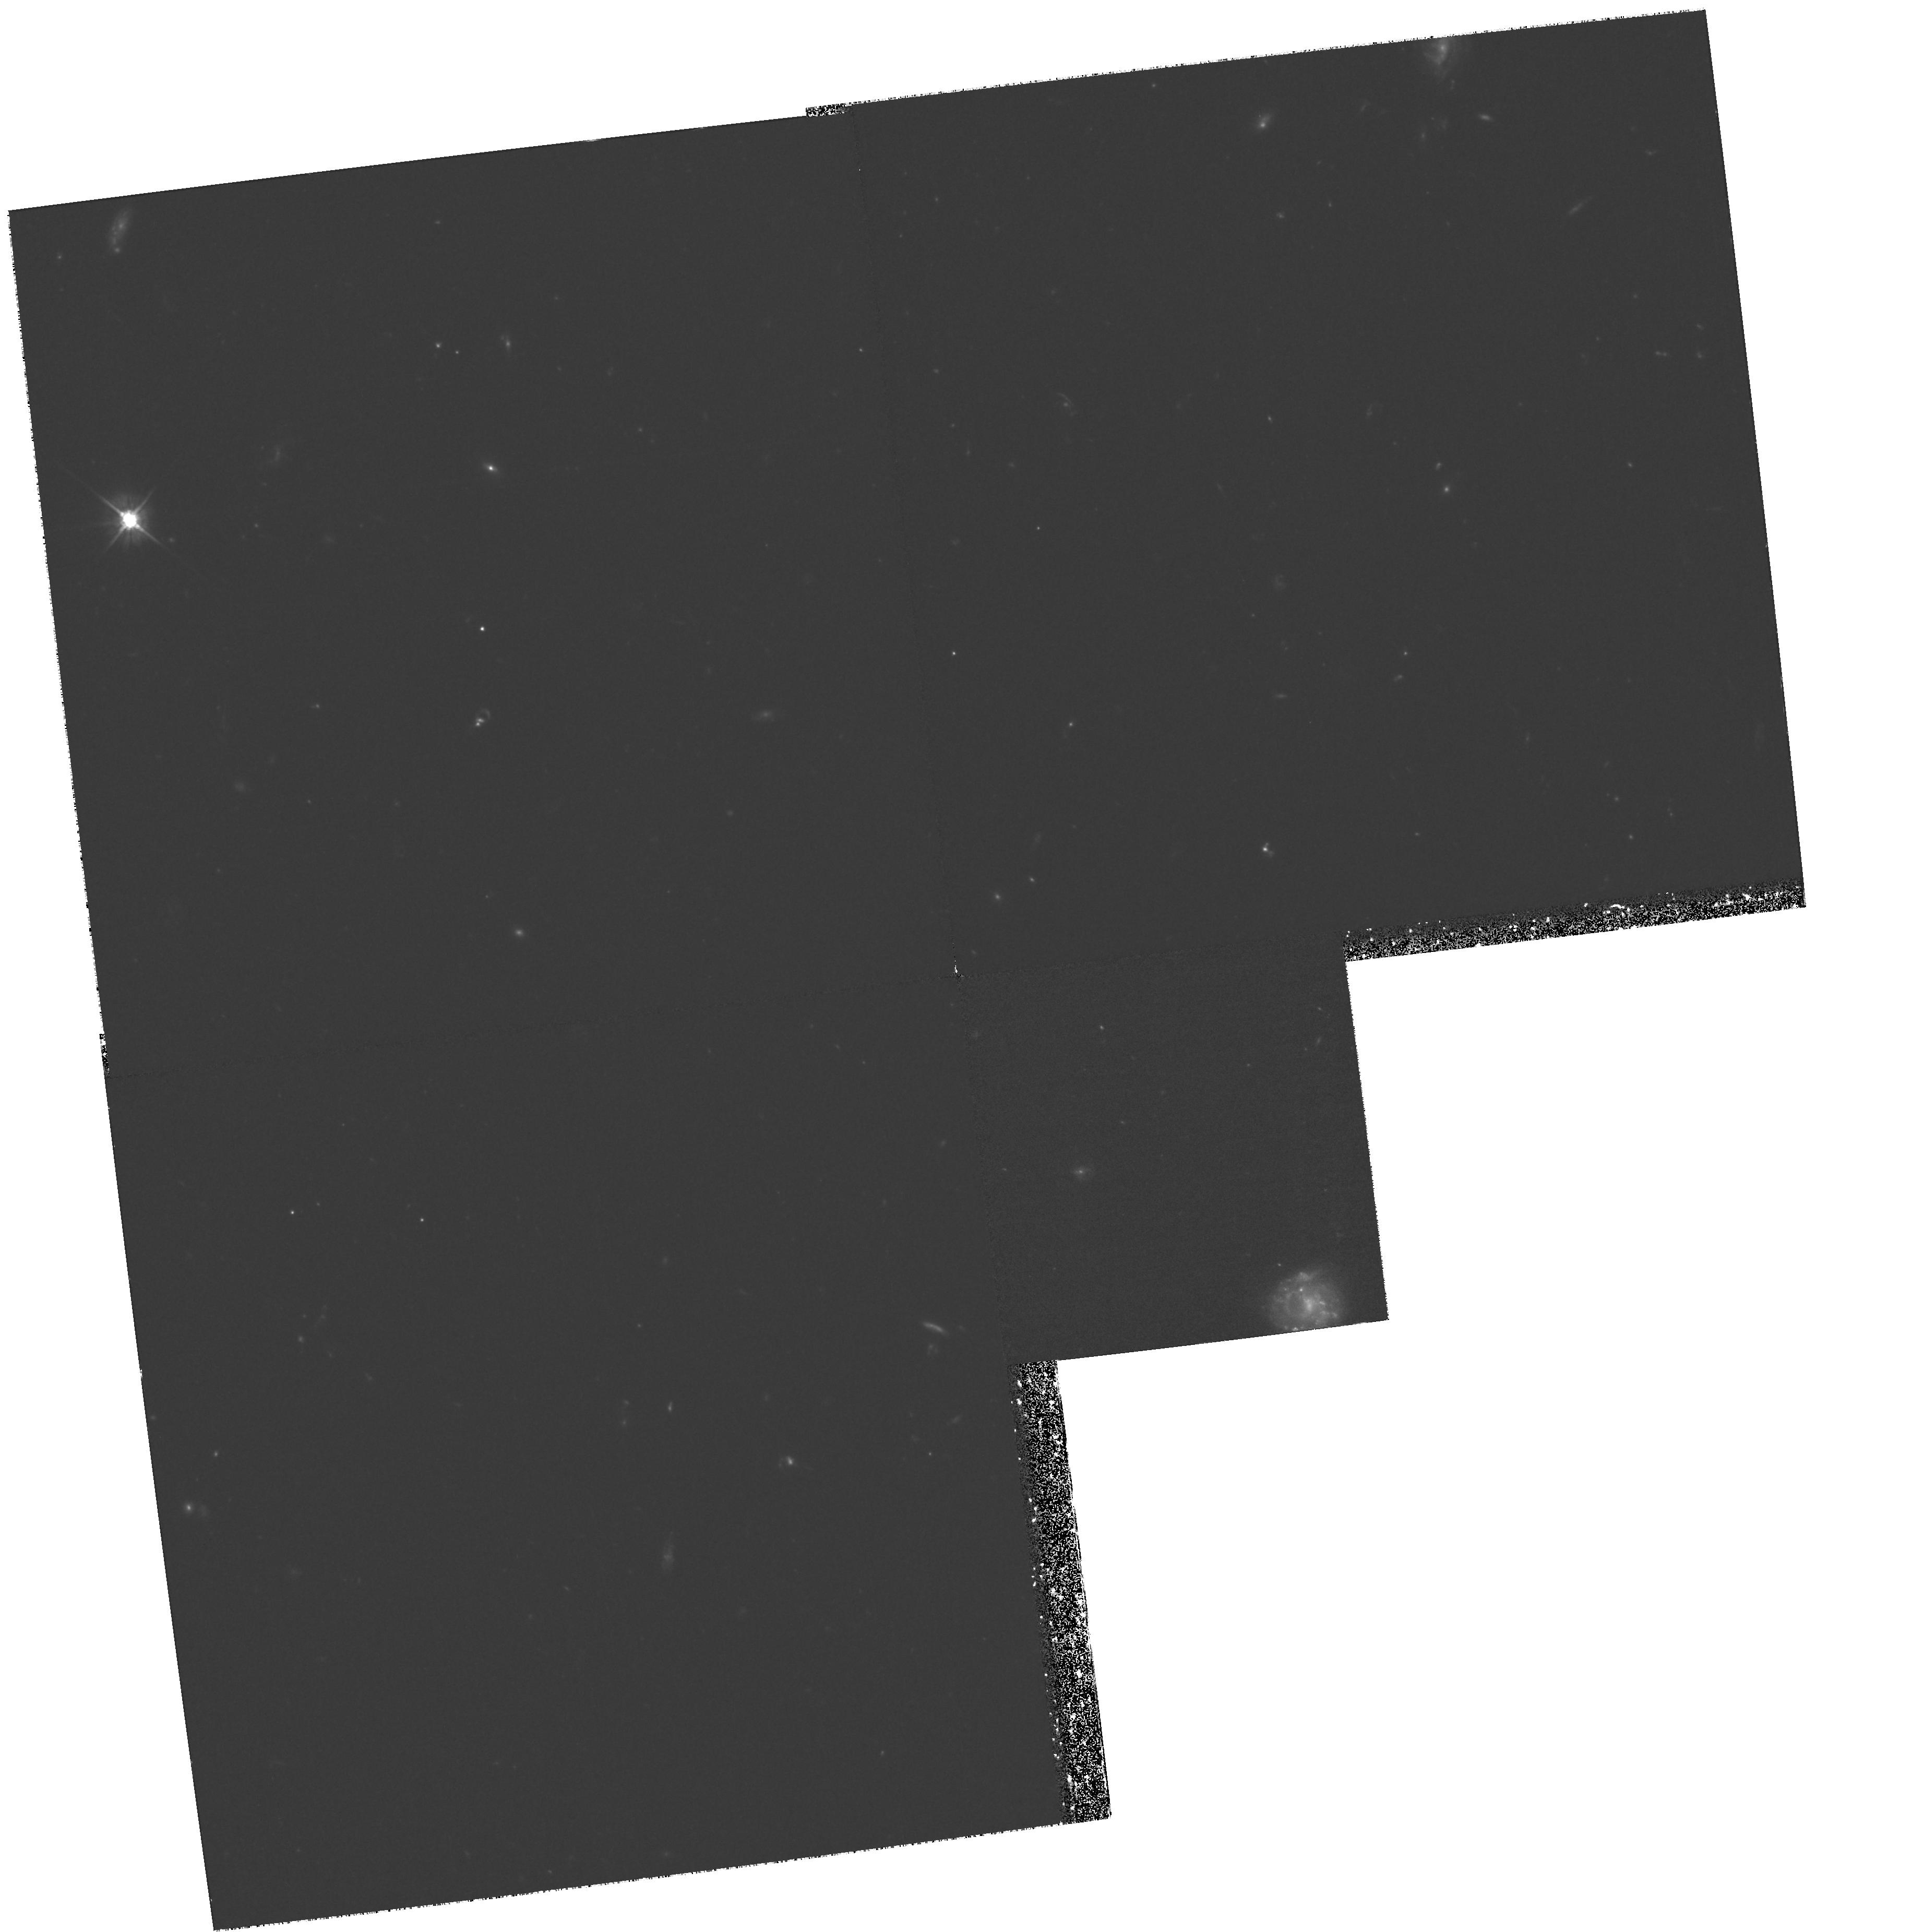
Target: CL0016+16
Instrument: WFPC2/PC
Filter: F555W
Exposure: 3 h
Observation ID: hst_8020_01_wfpc2_pc_f555w_u59o01

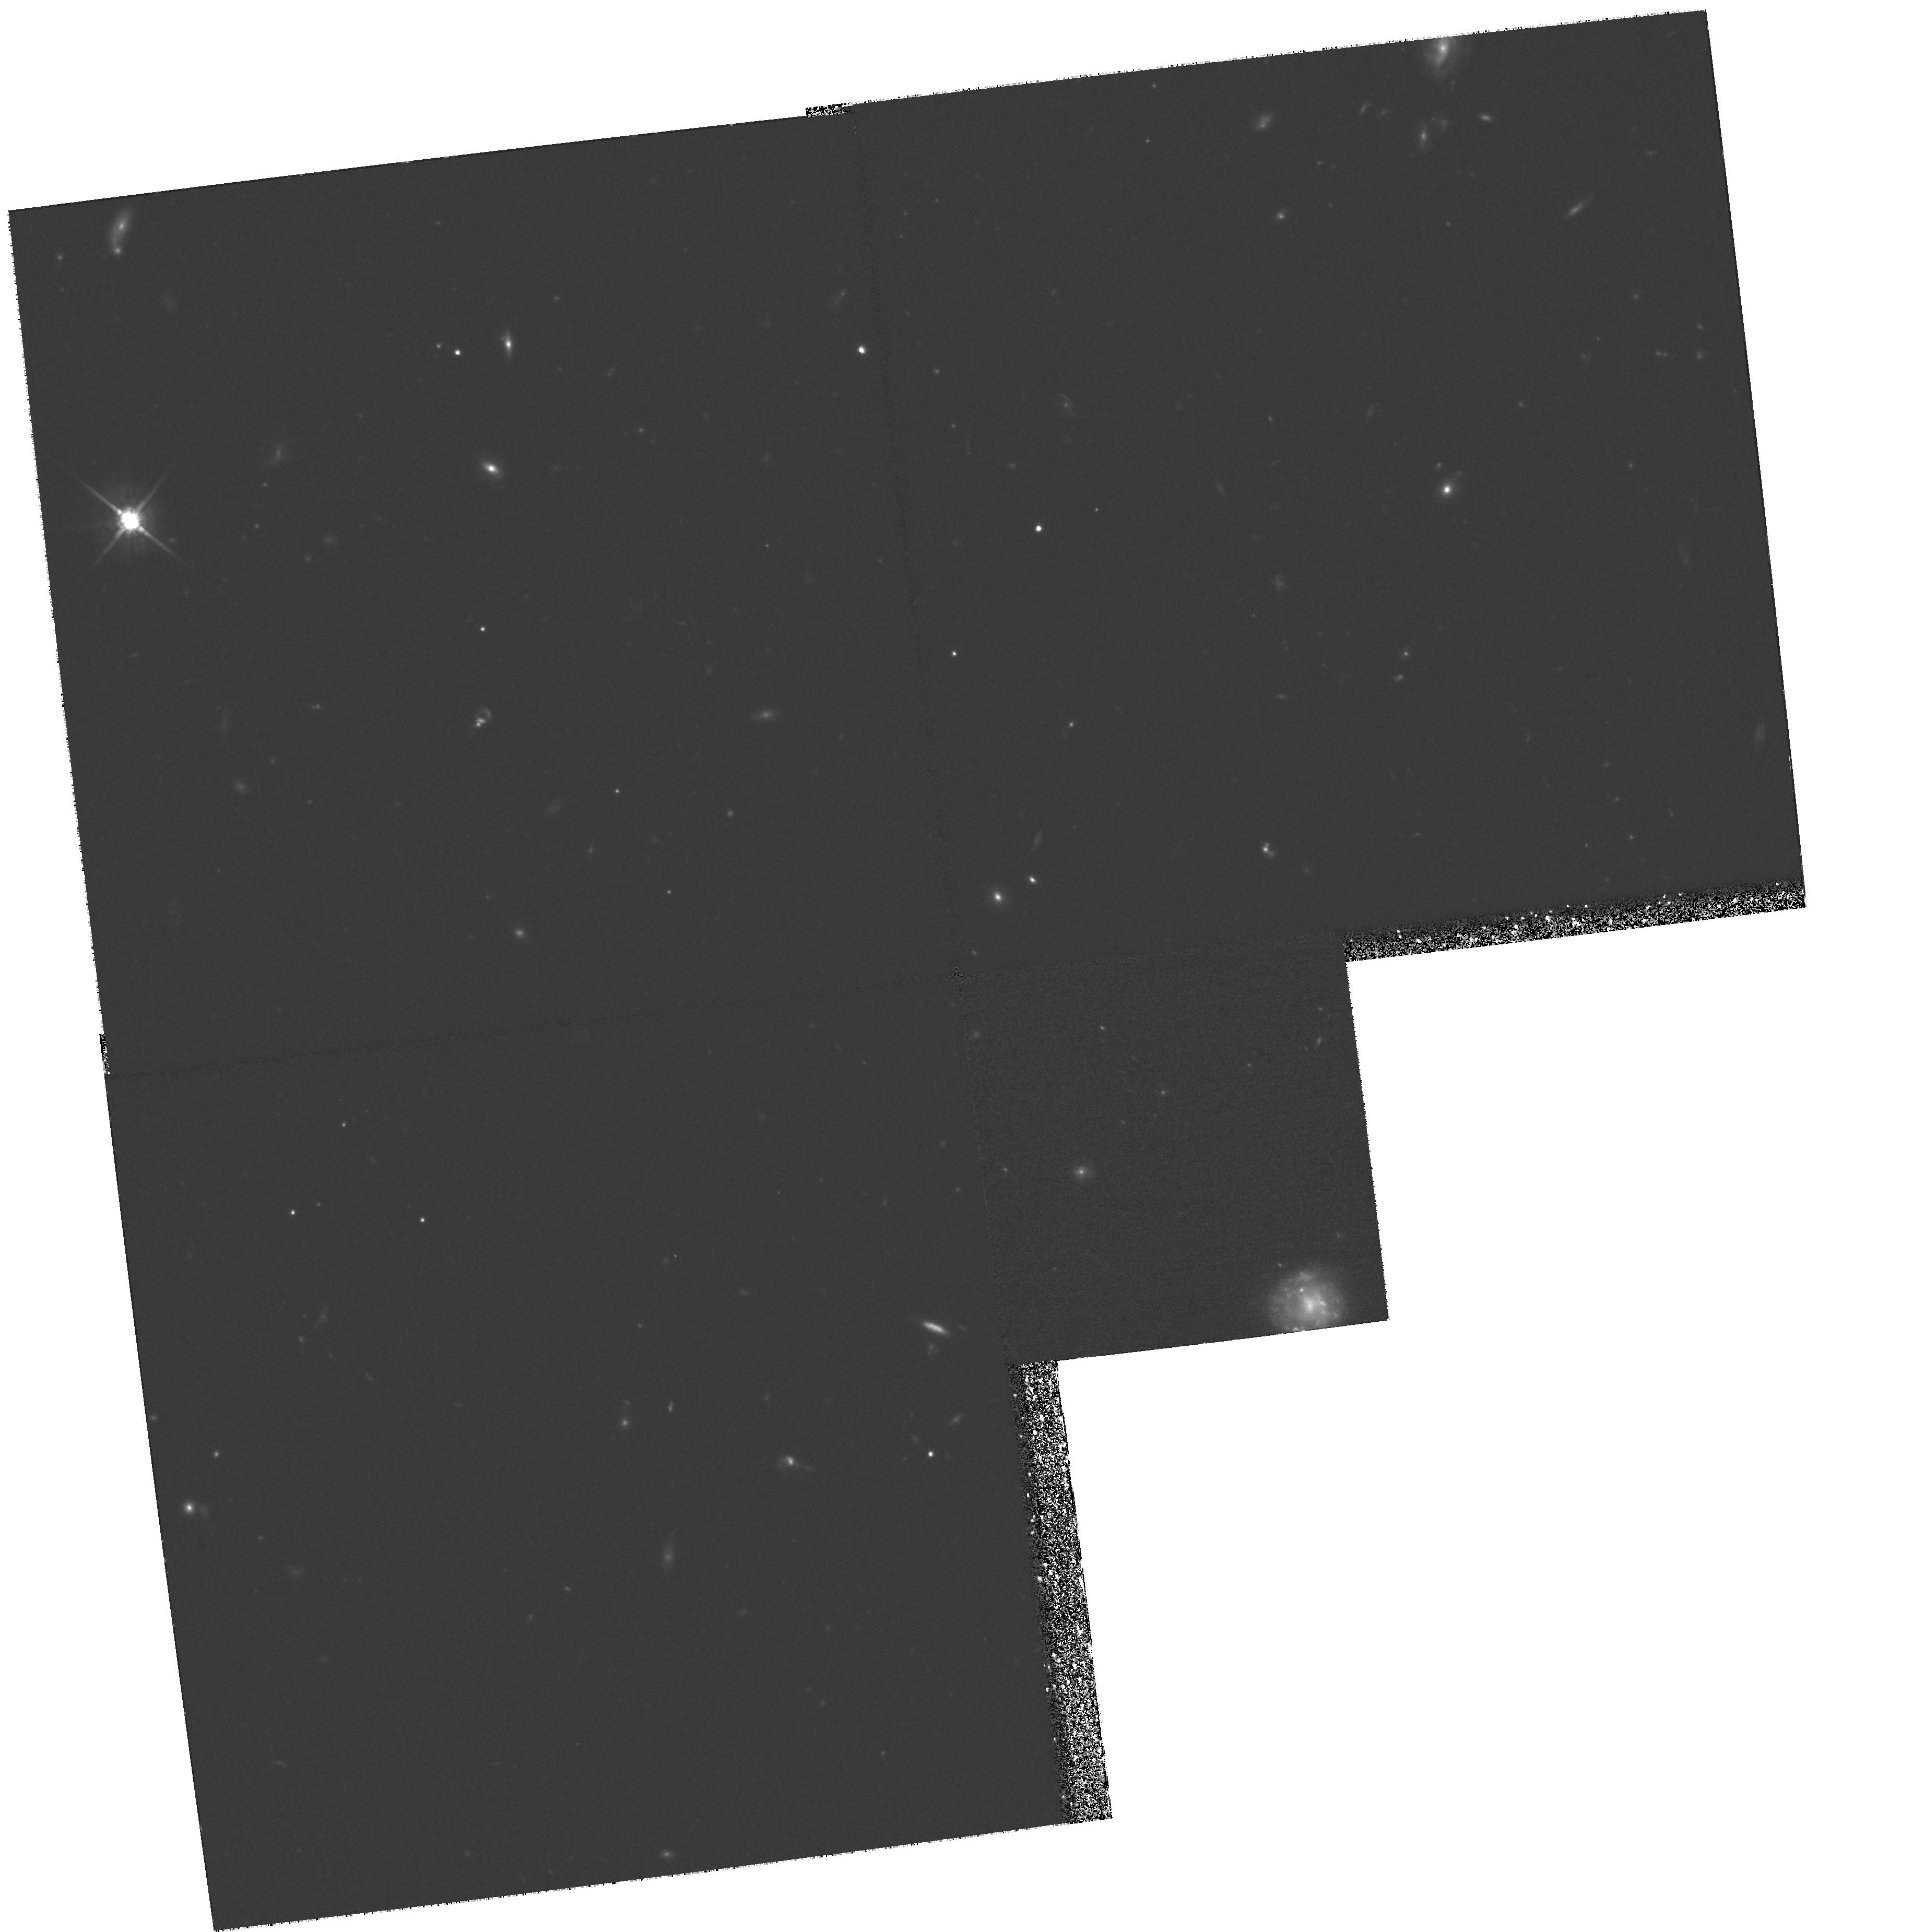
Target: CL0016+16
Instrument: WFPC2/PC
Filter: F814W
Exposure: 3 h
Observation ID: hst_8020_02_wfpc2_pc_f814w_u59o02

Tracking the UV Upturn to z=0.55 (PI: Bowers, Charles)

We plan to observe the rich galaxy cluster Cl0016+16 (z=0.55) with the STIS FUVMAMA. The high concentration of elliptical galaxies in this cluster, when combined with its large distance, allows the observation of 10 ellipticals in the relatively small STIS field-of-view. The use of the F25QTZ filter reduces the background to incredibly low levels, and thus the observation is simply limited by UV-photon counting statistics. Furthermore, the lack of red leak in this bandpass will preclude the most important source of systematic errors in previous attempts at such measurments. The UV upturn is a sensitive indicator of age in a population, and our observation will provide an important benchmark in the mapping of this phenomenon at other redshifts and also for further measurements in this cluster. Four of the ellipticals are so bright that even non-detection places very strong constraints on the evolution of the UV upturn: non-detection would imply a UV upturn strength weaker t han 4.5 mag at this epoch, as measured by the 1550-V color. One bright Sd (z=0.65) also appears in the field; its presence should provide secondary science and serve as a bright UV fiducial among the much fainter ellipticals.